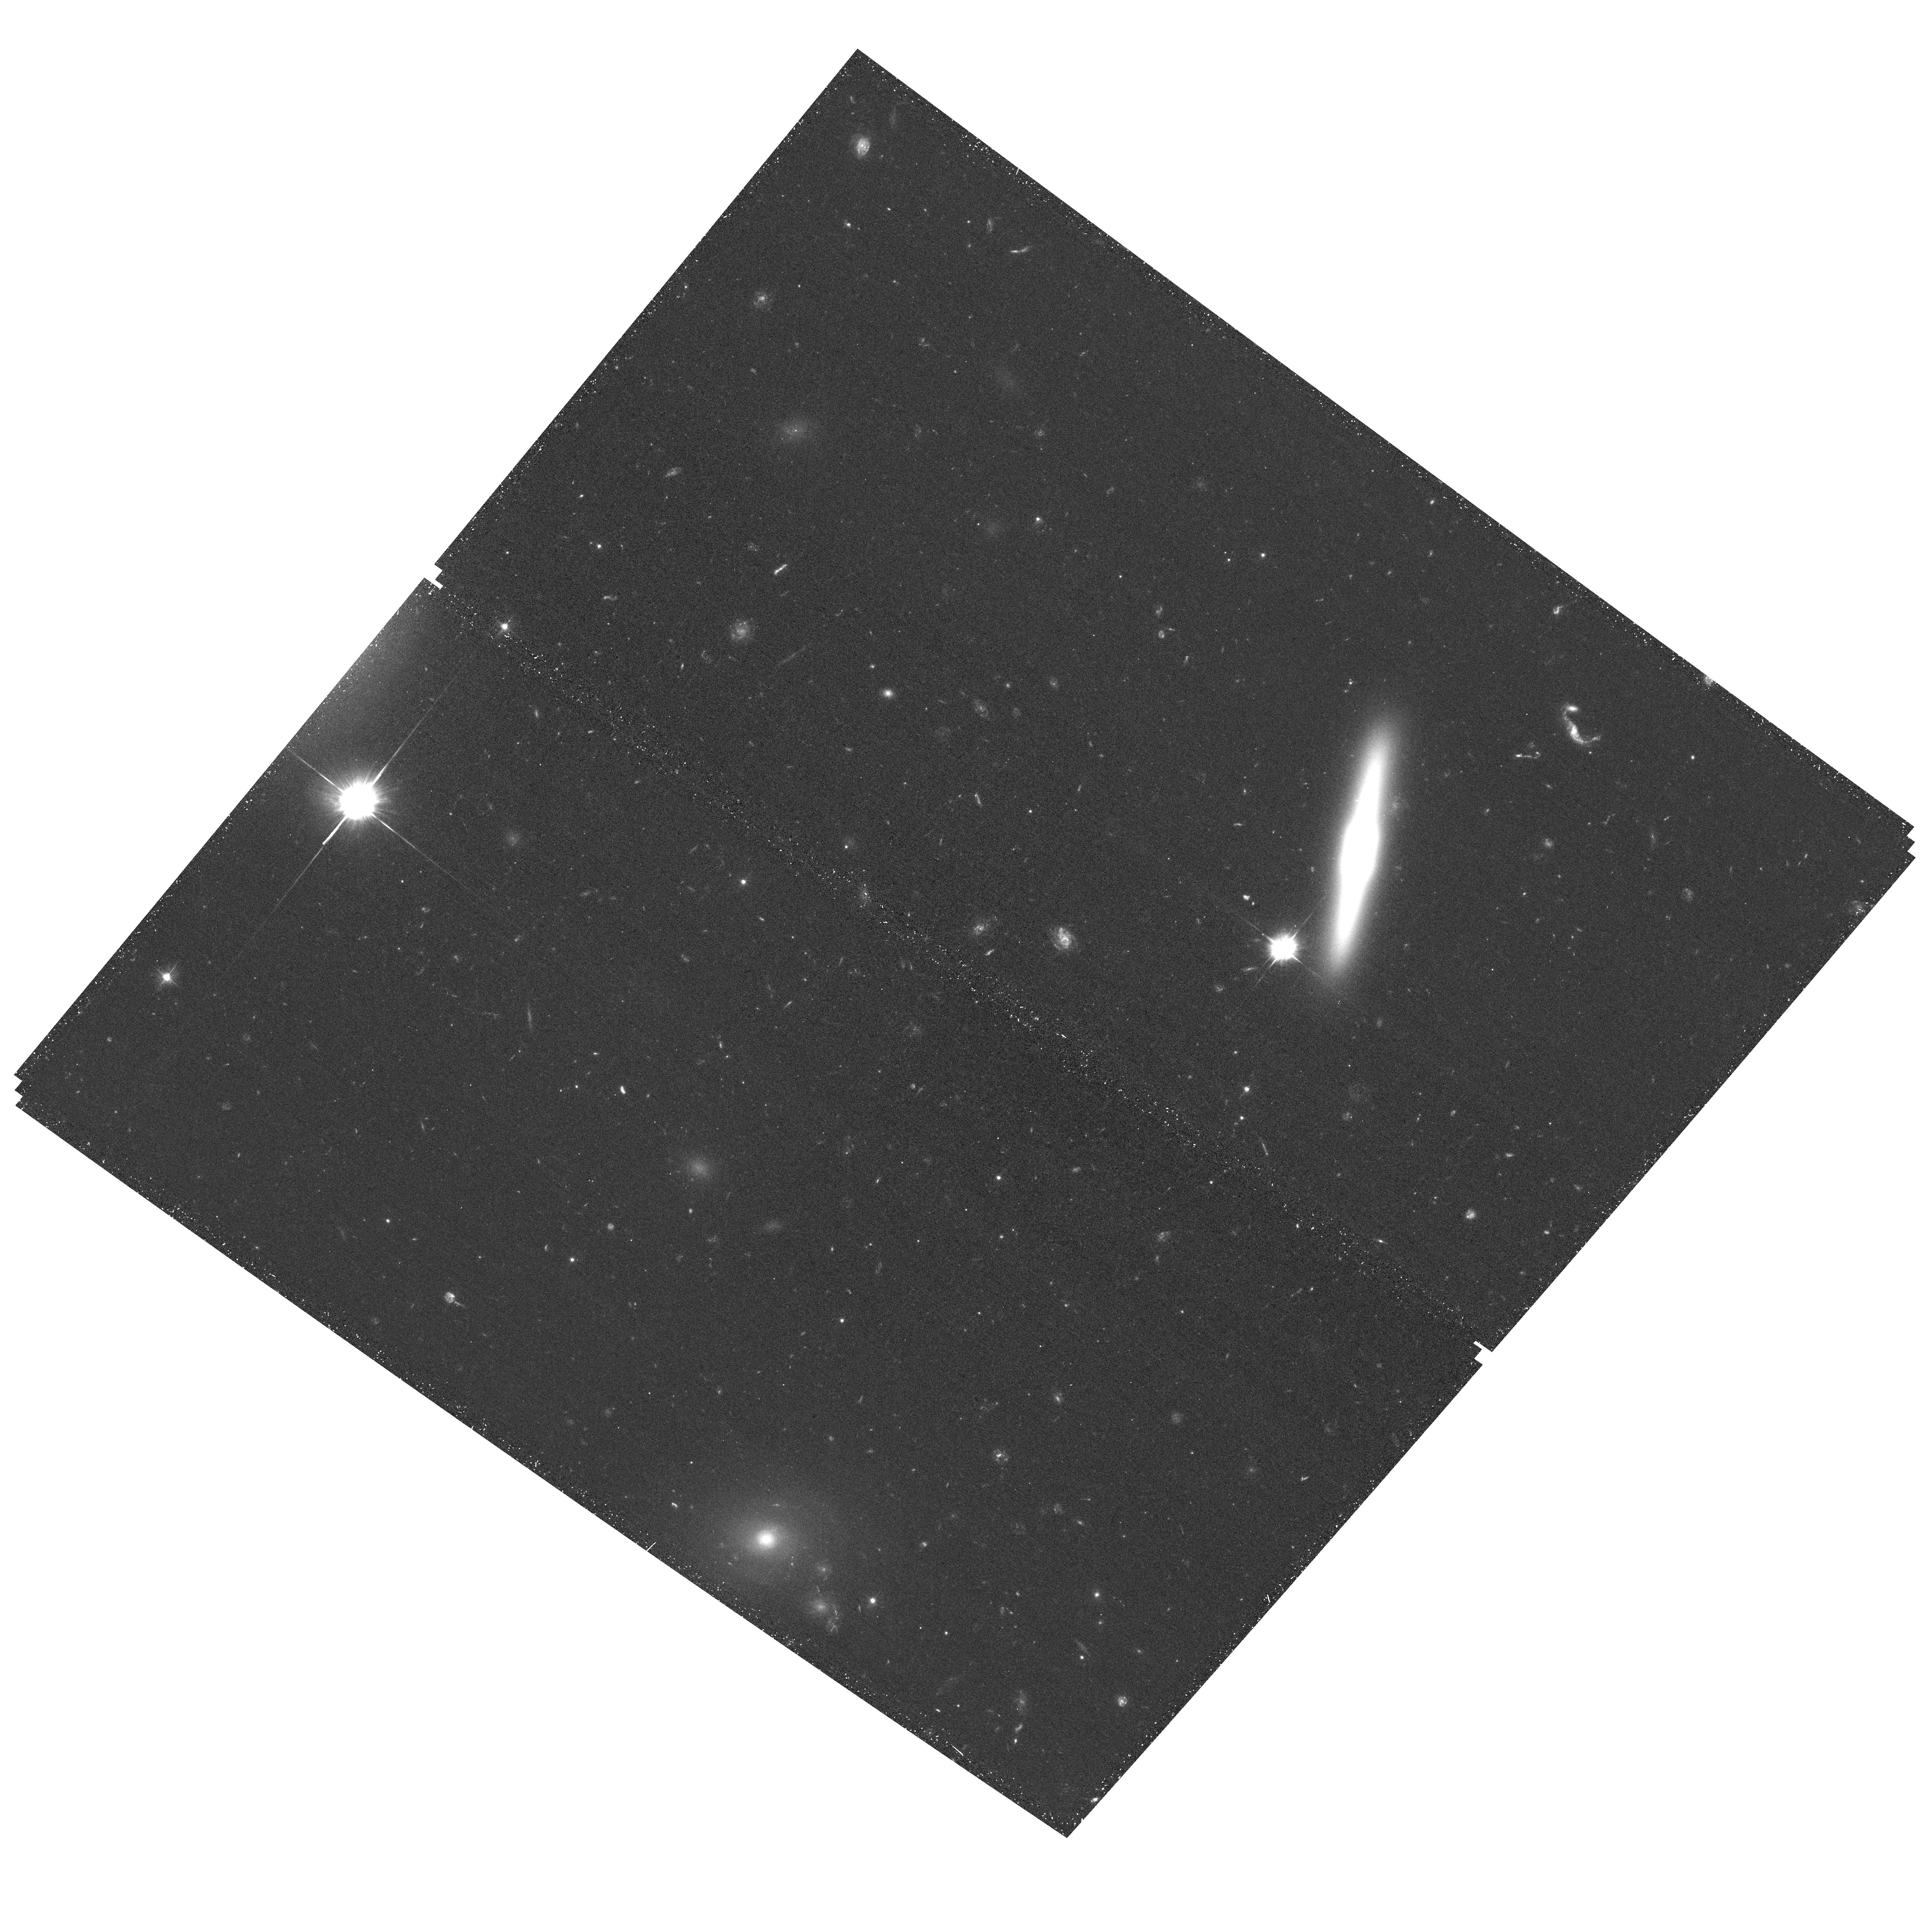
Target: IC-4040
Instrument: ACS/WFC
Filter: F475W
Exposure: 39 min
Observation ID: hst_14361_01_acs_wfc_f475w_jd2201

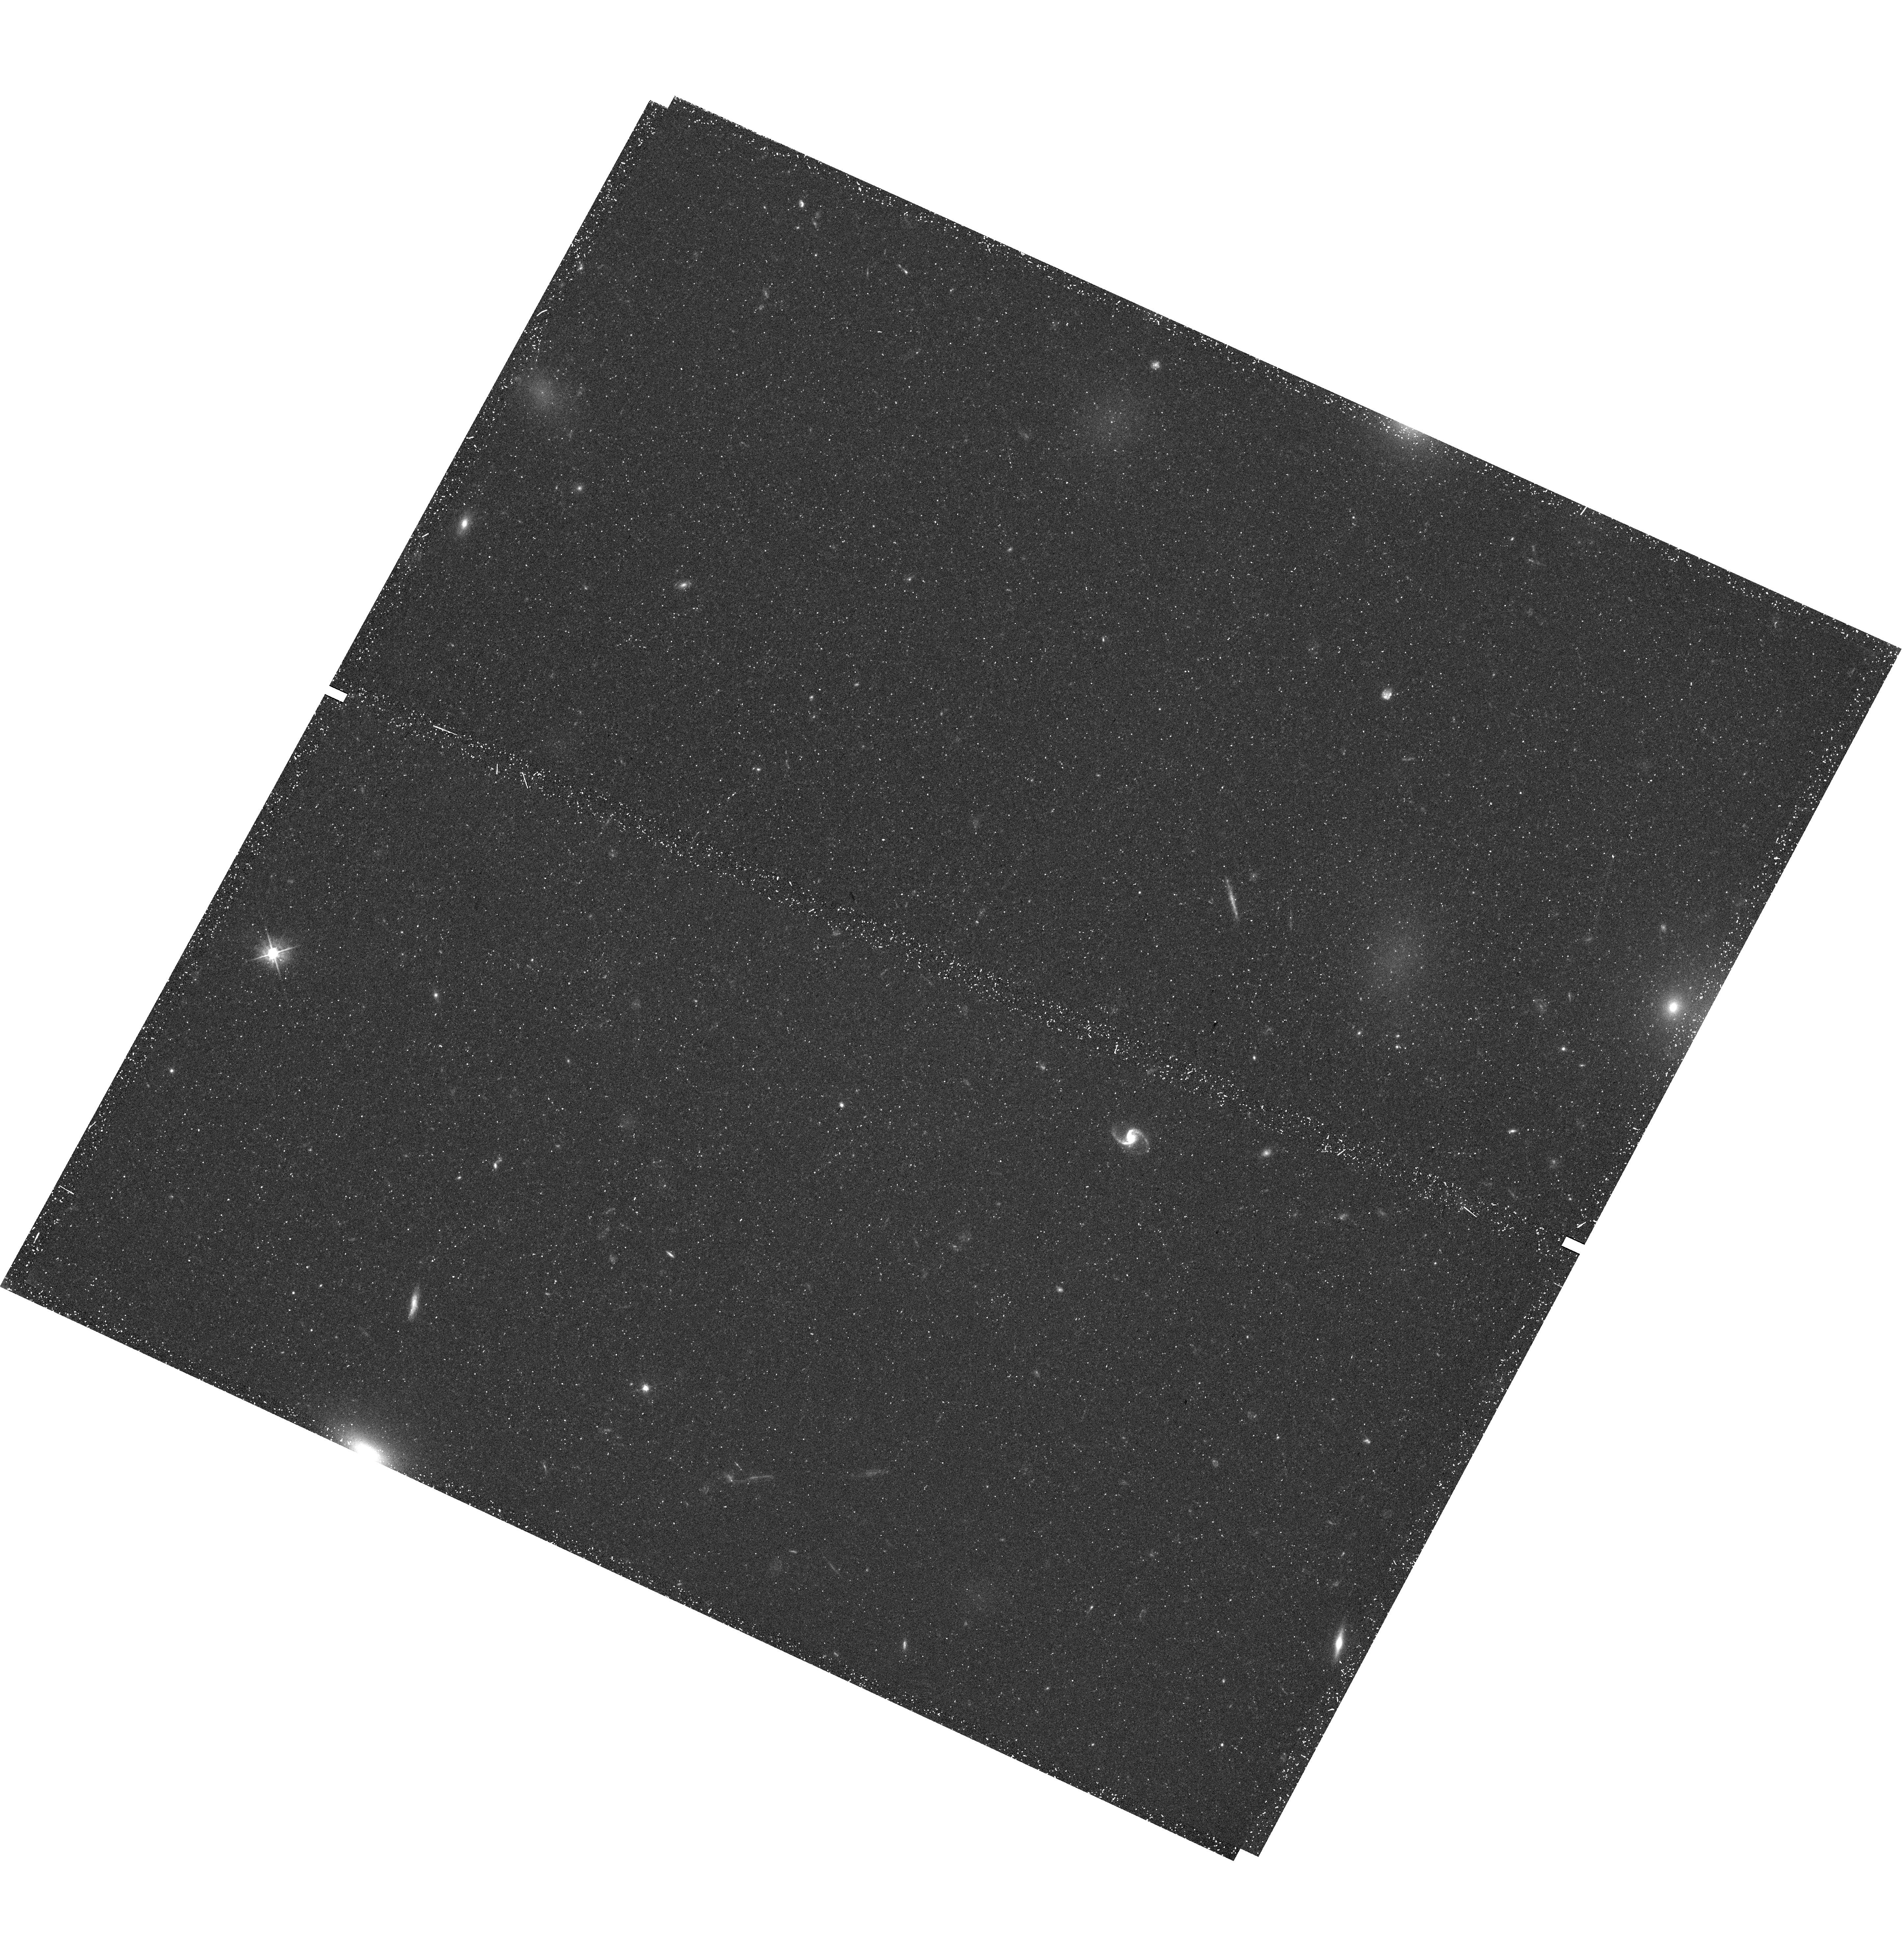
Target: D100
Instrument: WFC3/UVIS
Filter: F475W
Exposure: 44 min
Observation ID: hst_14361_02_wfc3_uvis_f475w_id2202

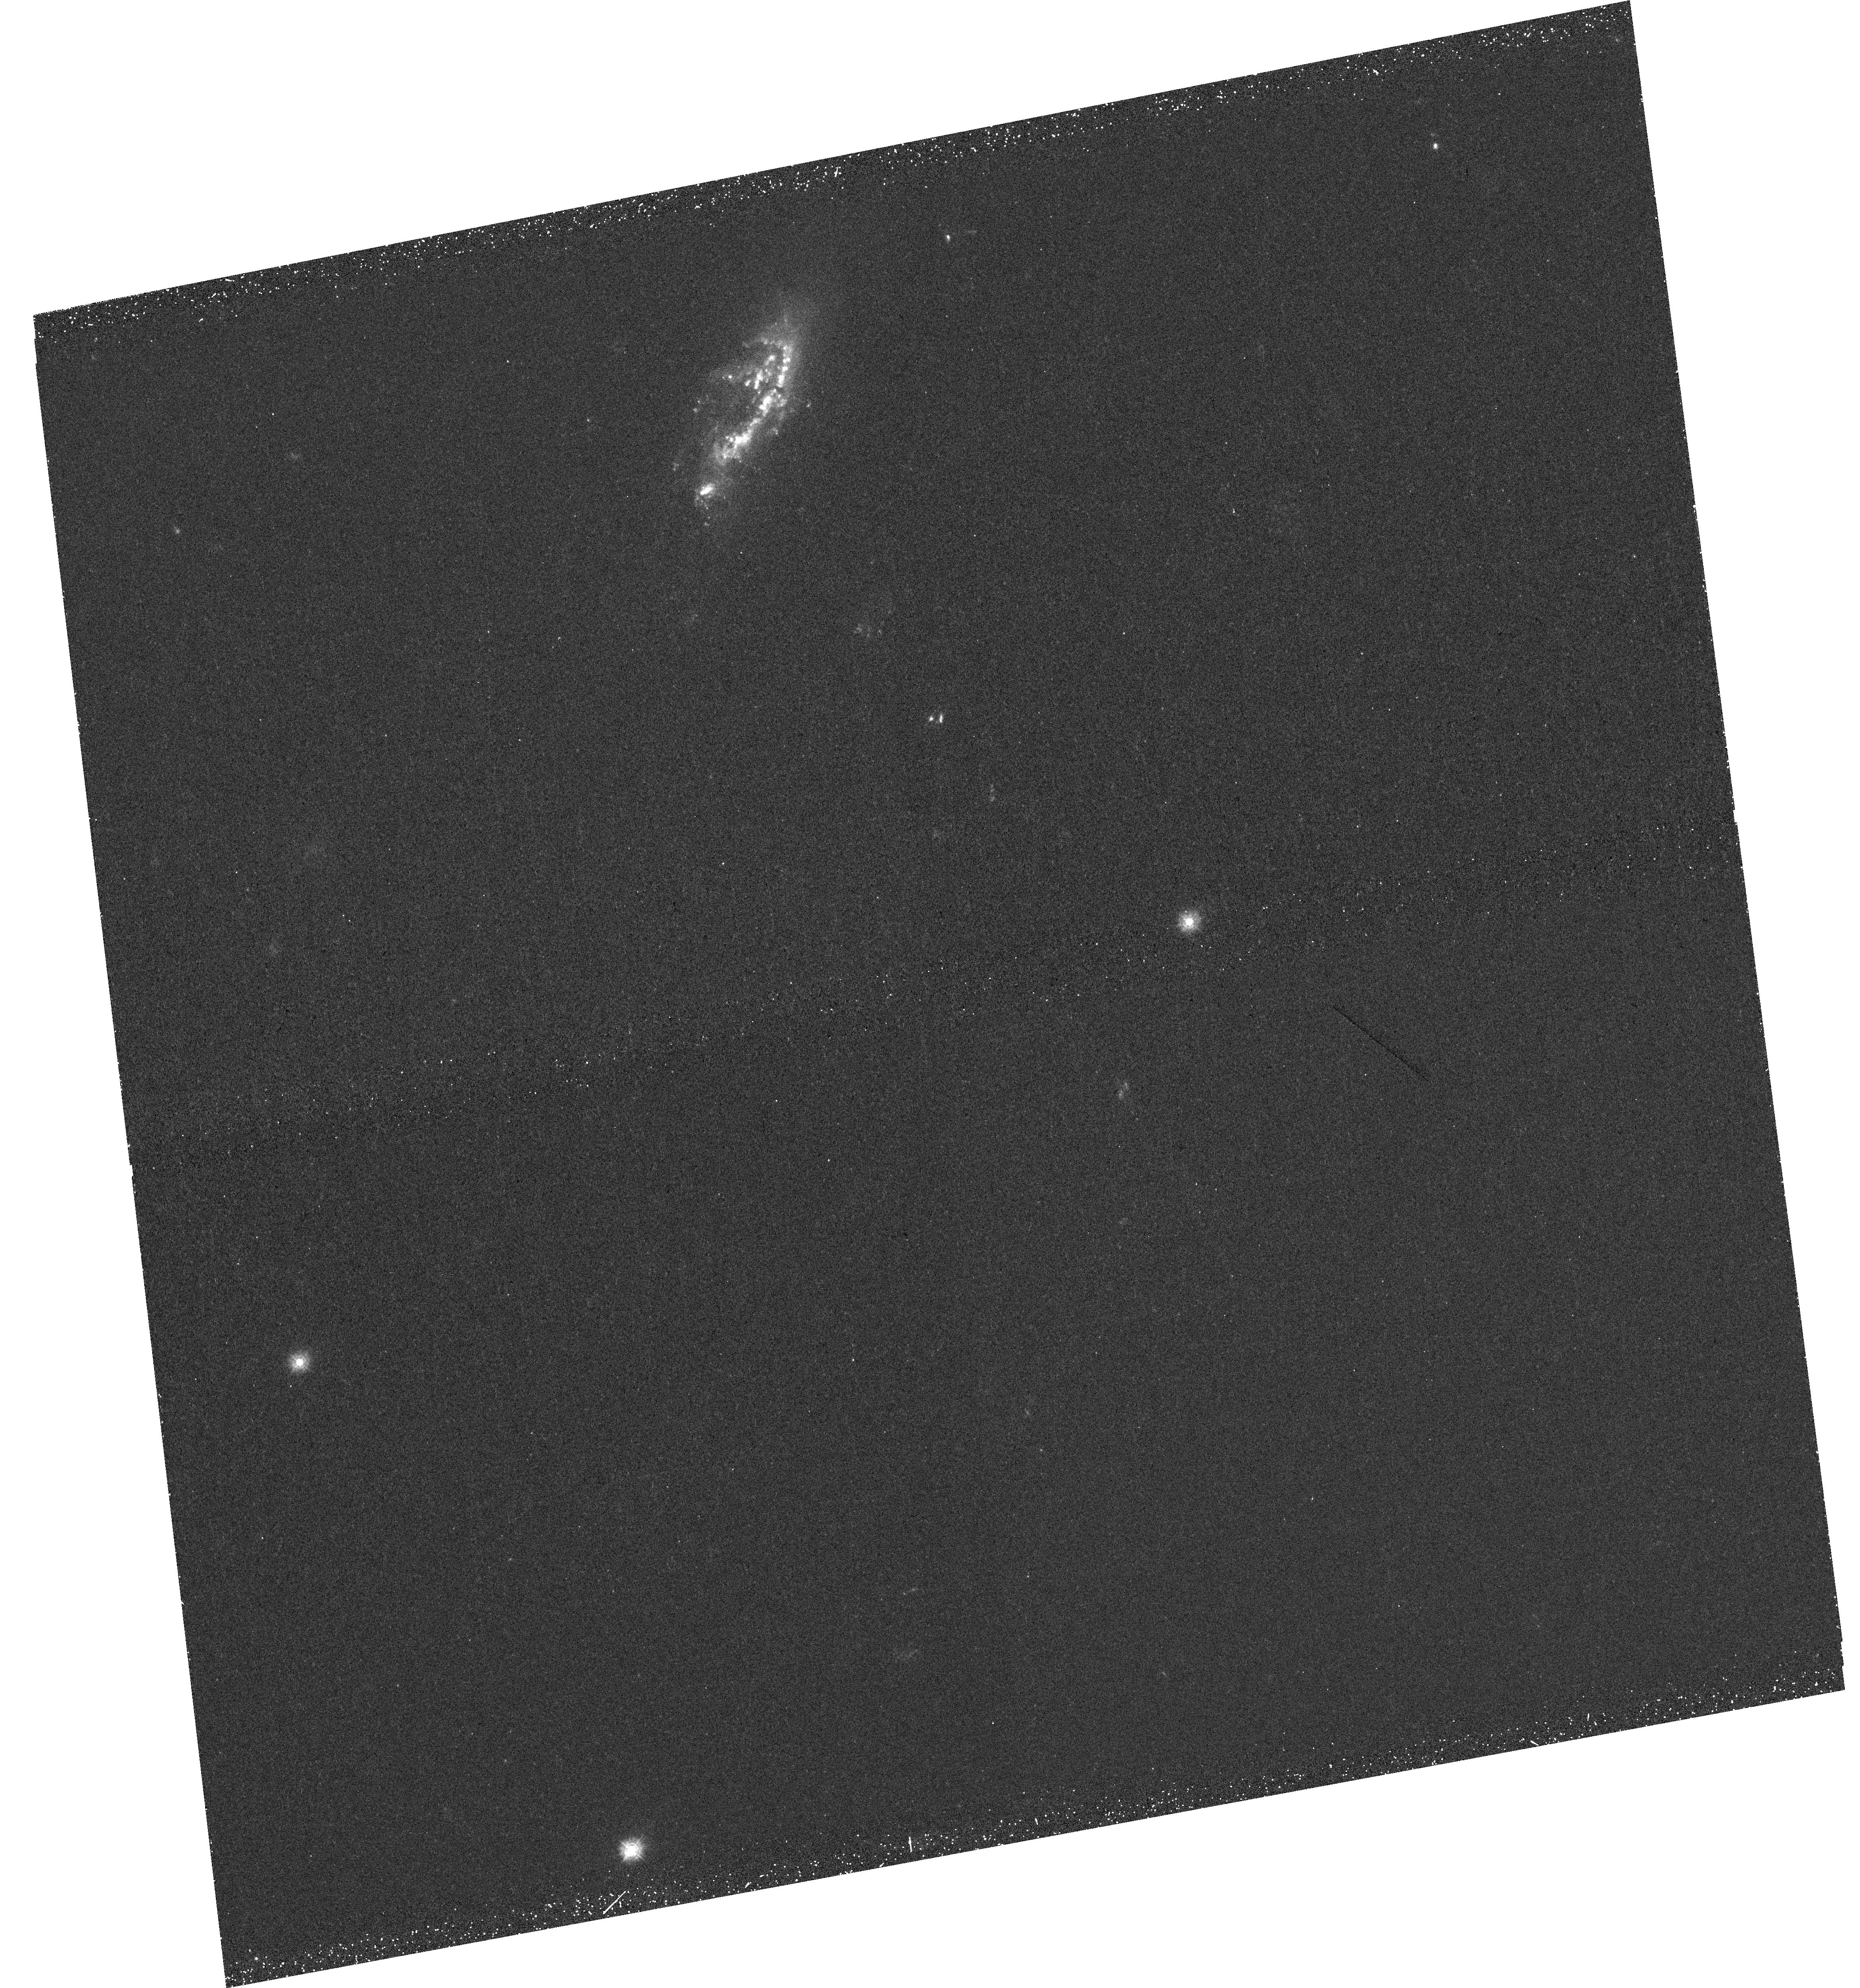
Target: IC-4040
Instrument: WFC3/UVIS
Filter: F275W
Exposure: 43 min
Observation ID: hst_14361_01_wfc3_uvis_f275w_id2201

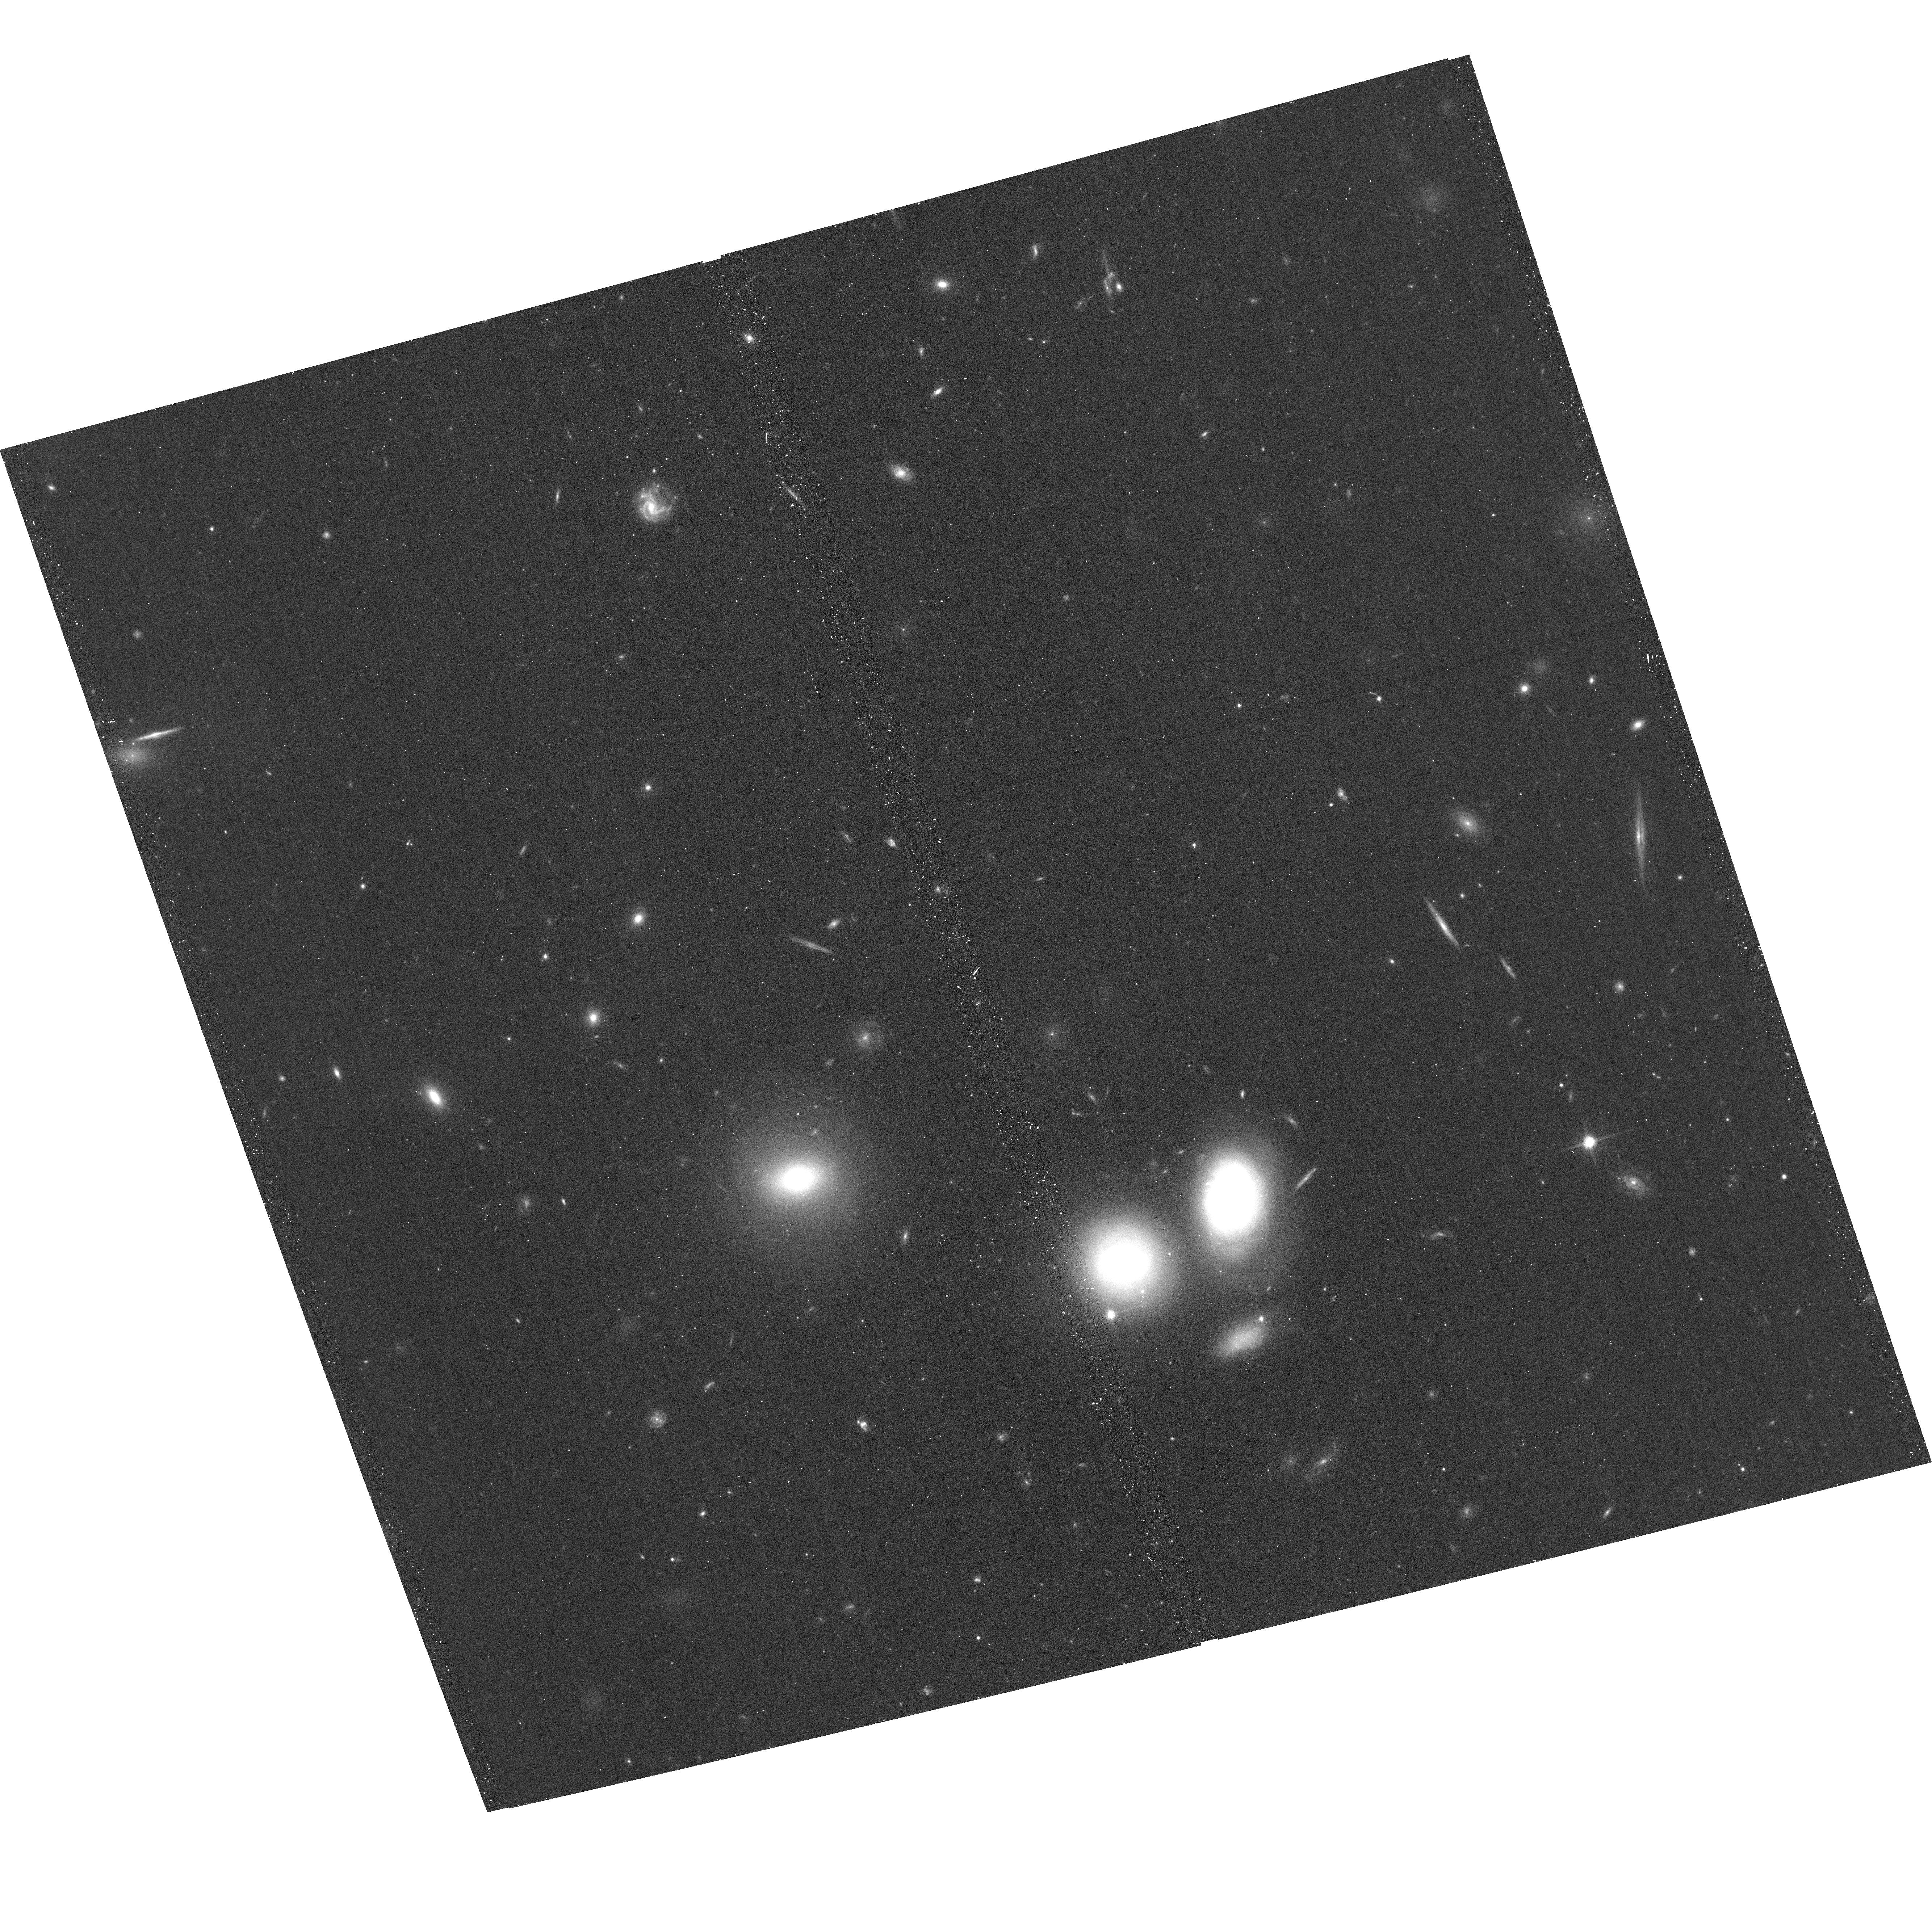
Target: D100
Instrument: ACS/WFC
Filter: F814W
Exposure: 11 min
Observation ID: hst_14361_02_acs_wfc_f814w_jd2202

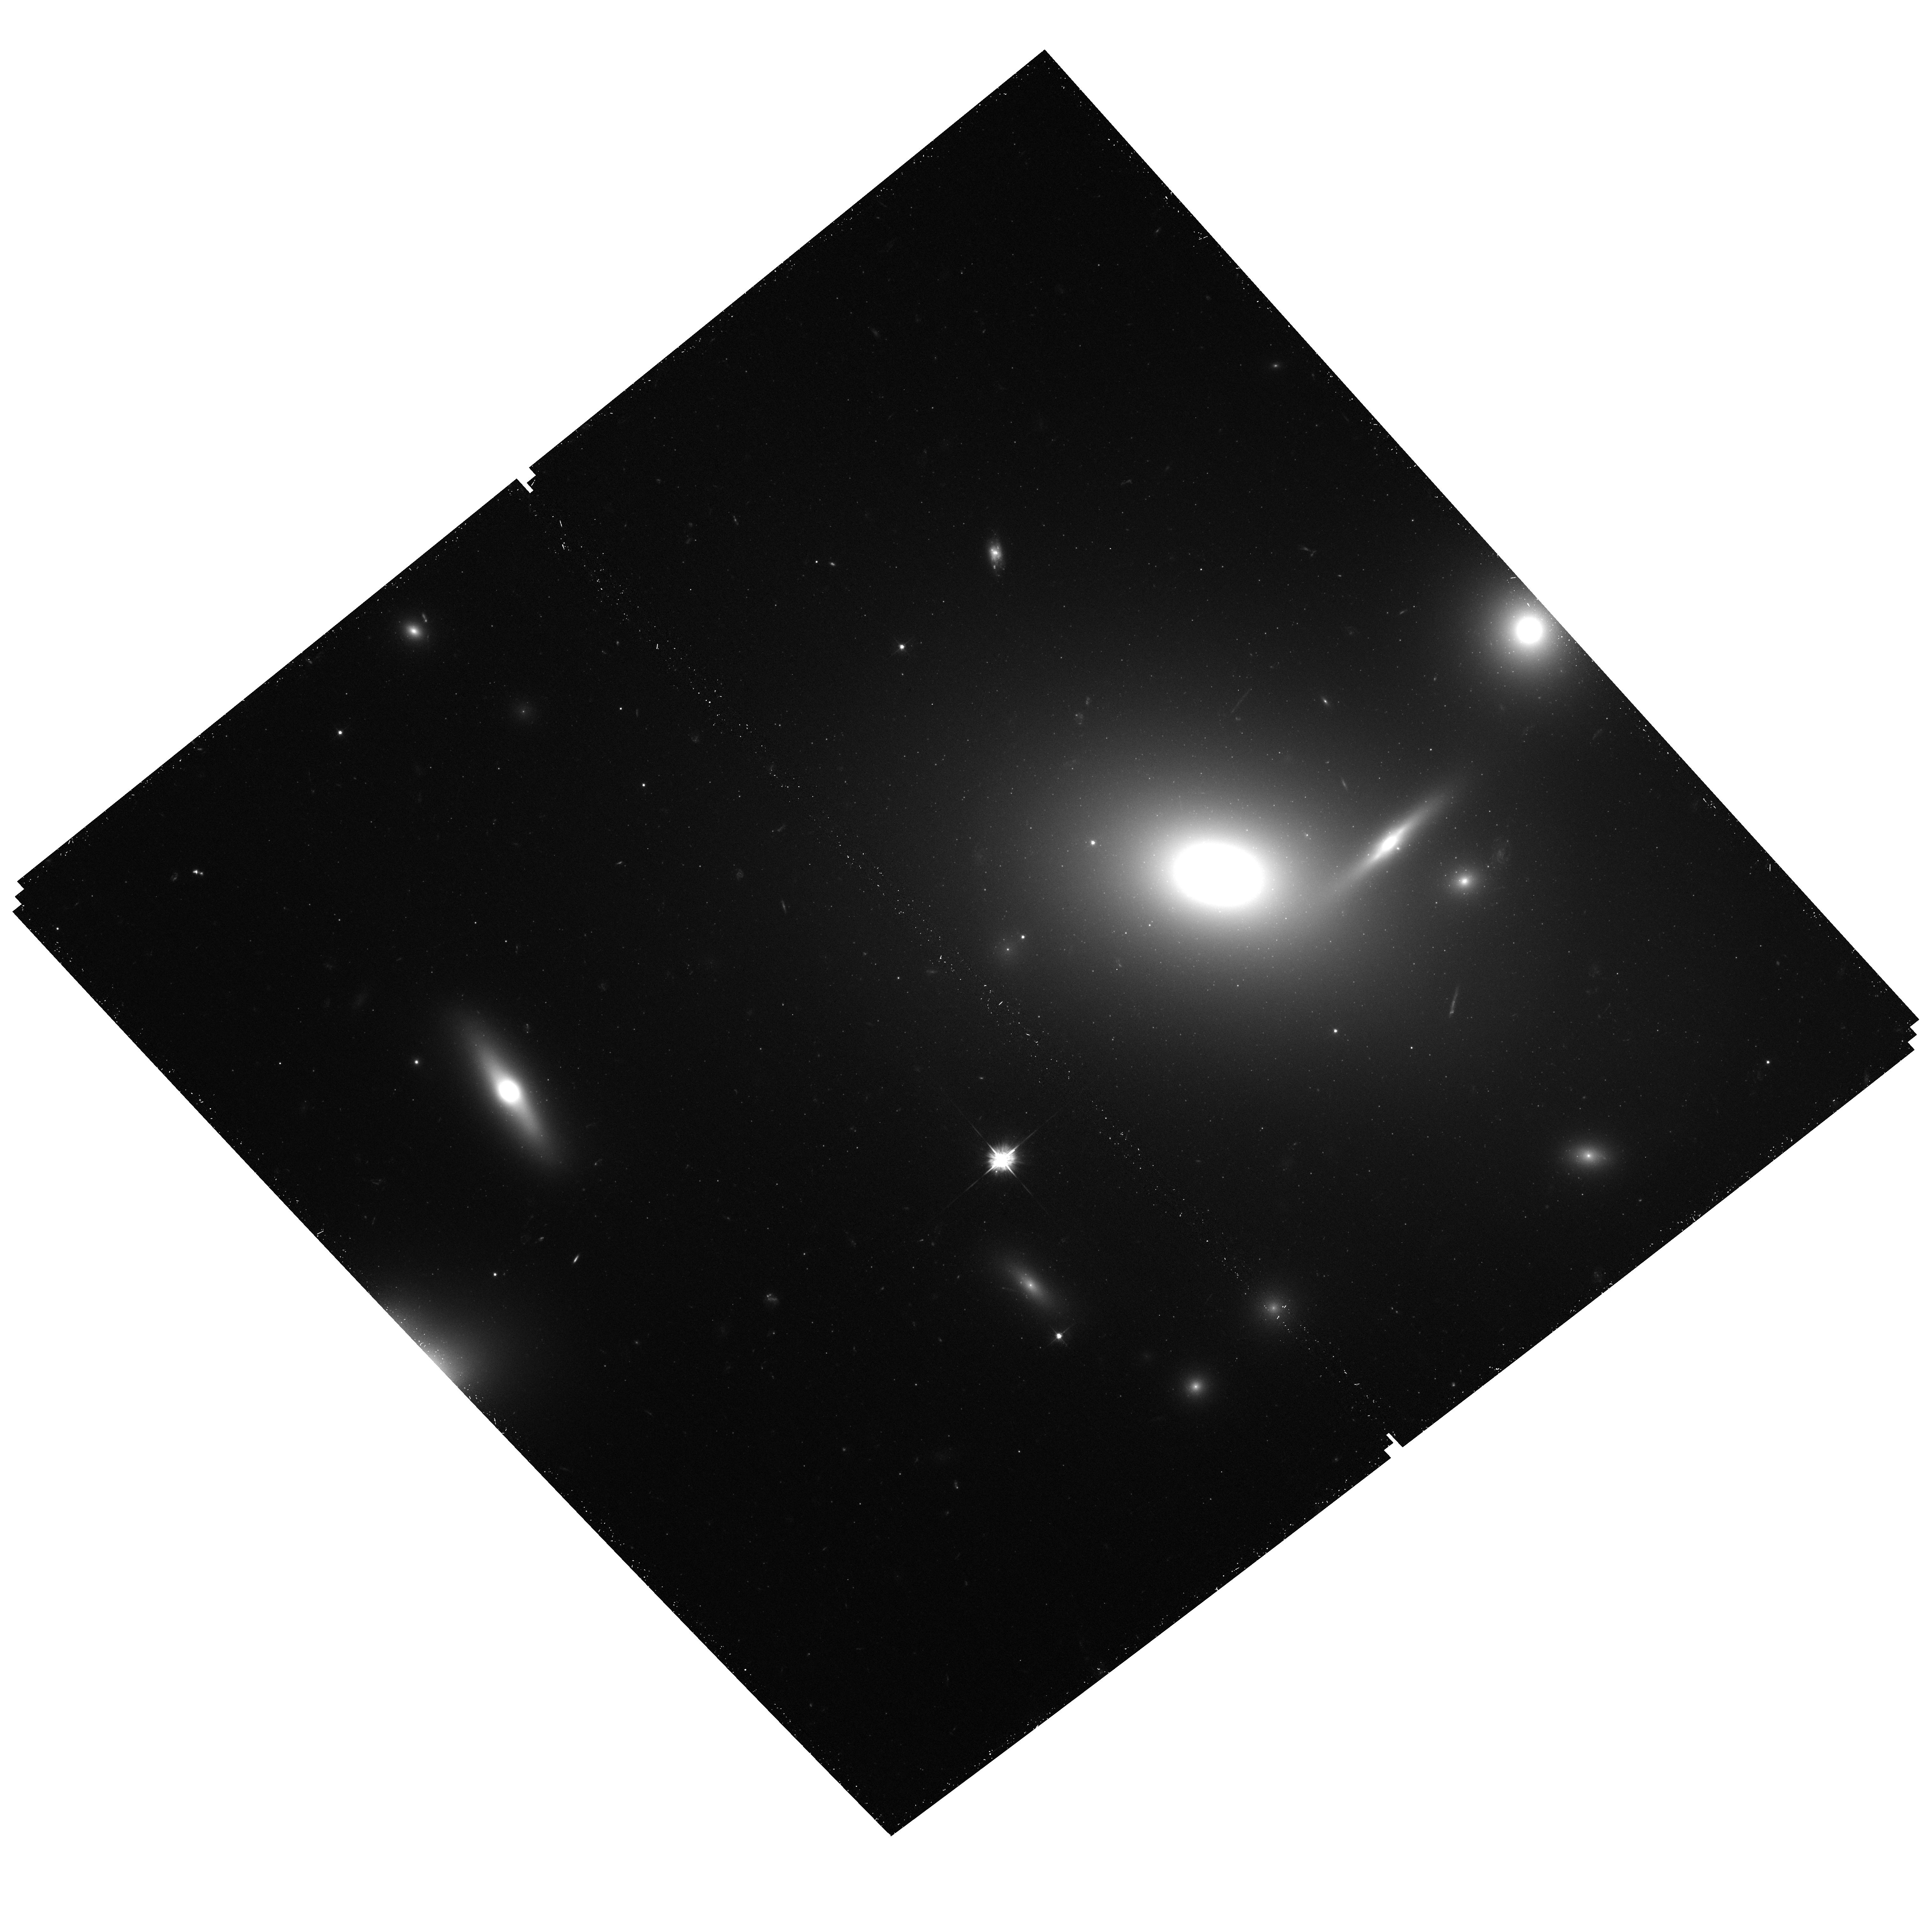
Target: D100
Instrument: ACS/WFC
Filter: F475W
Exposure: 39 min
Observation ID: hst_14361_03_acs_wfc_f475w_jd2203

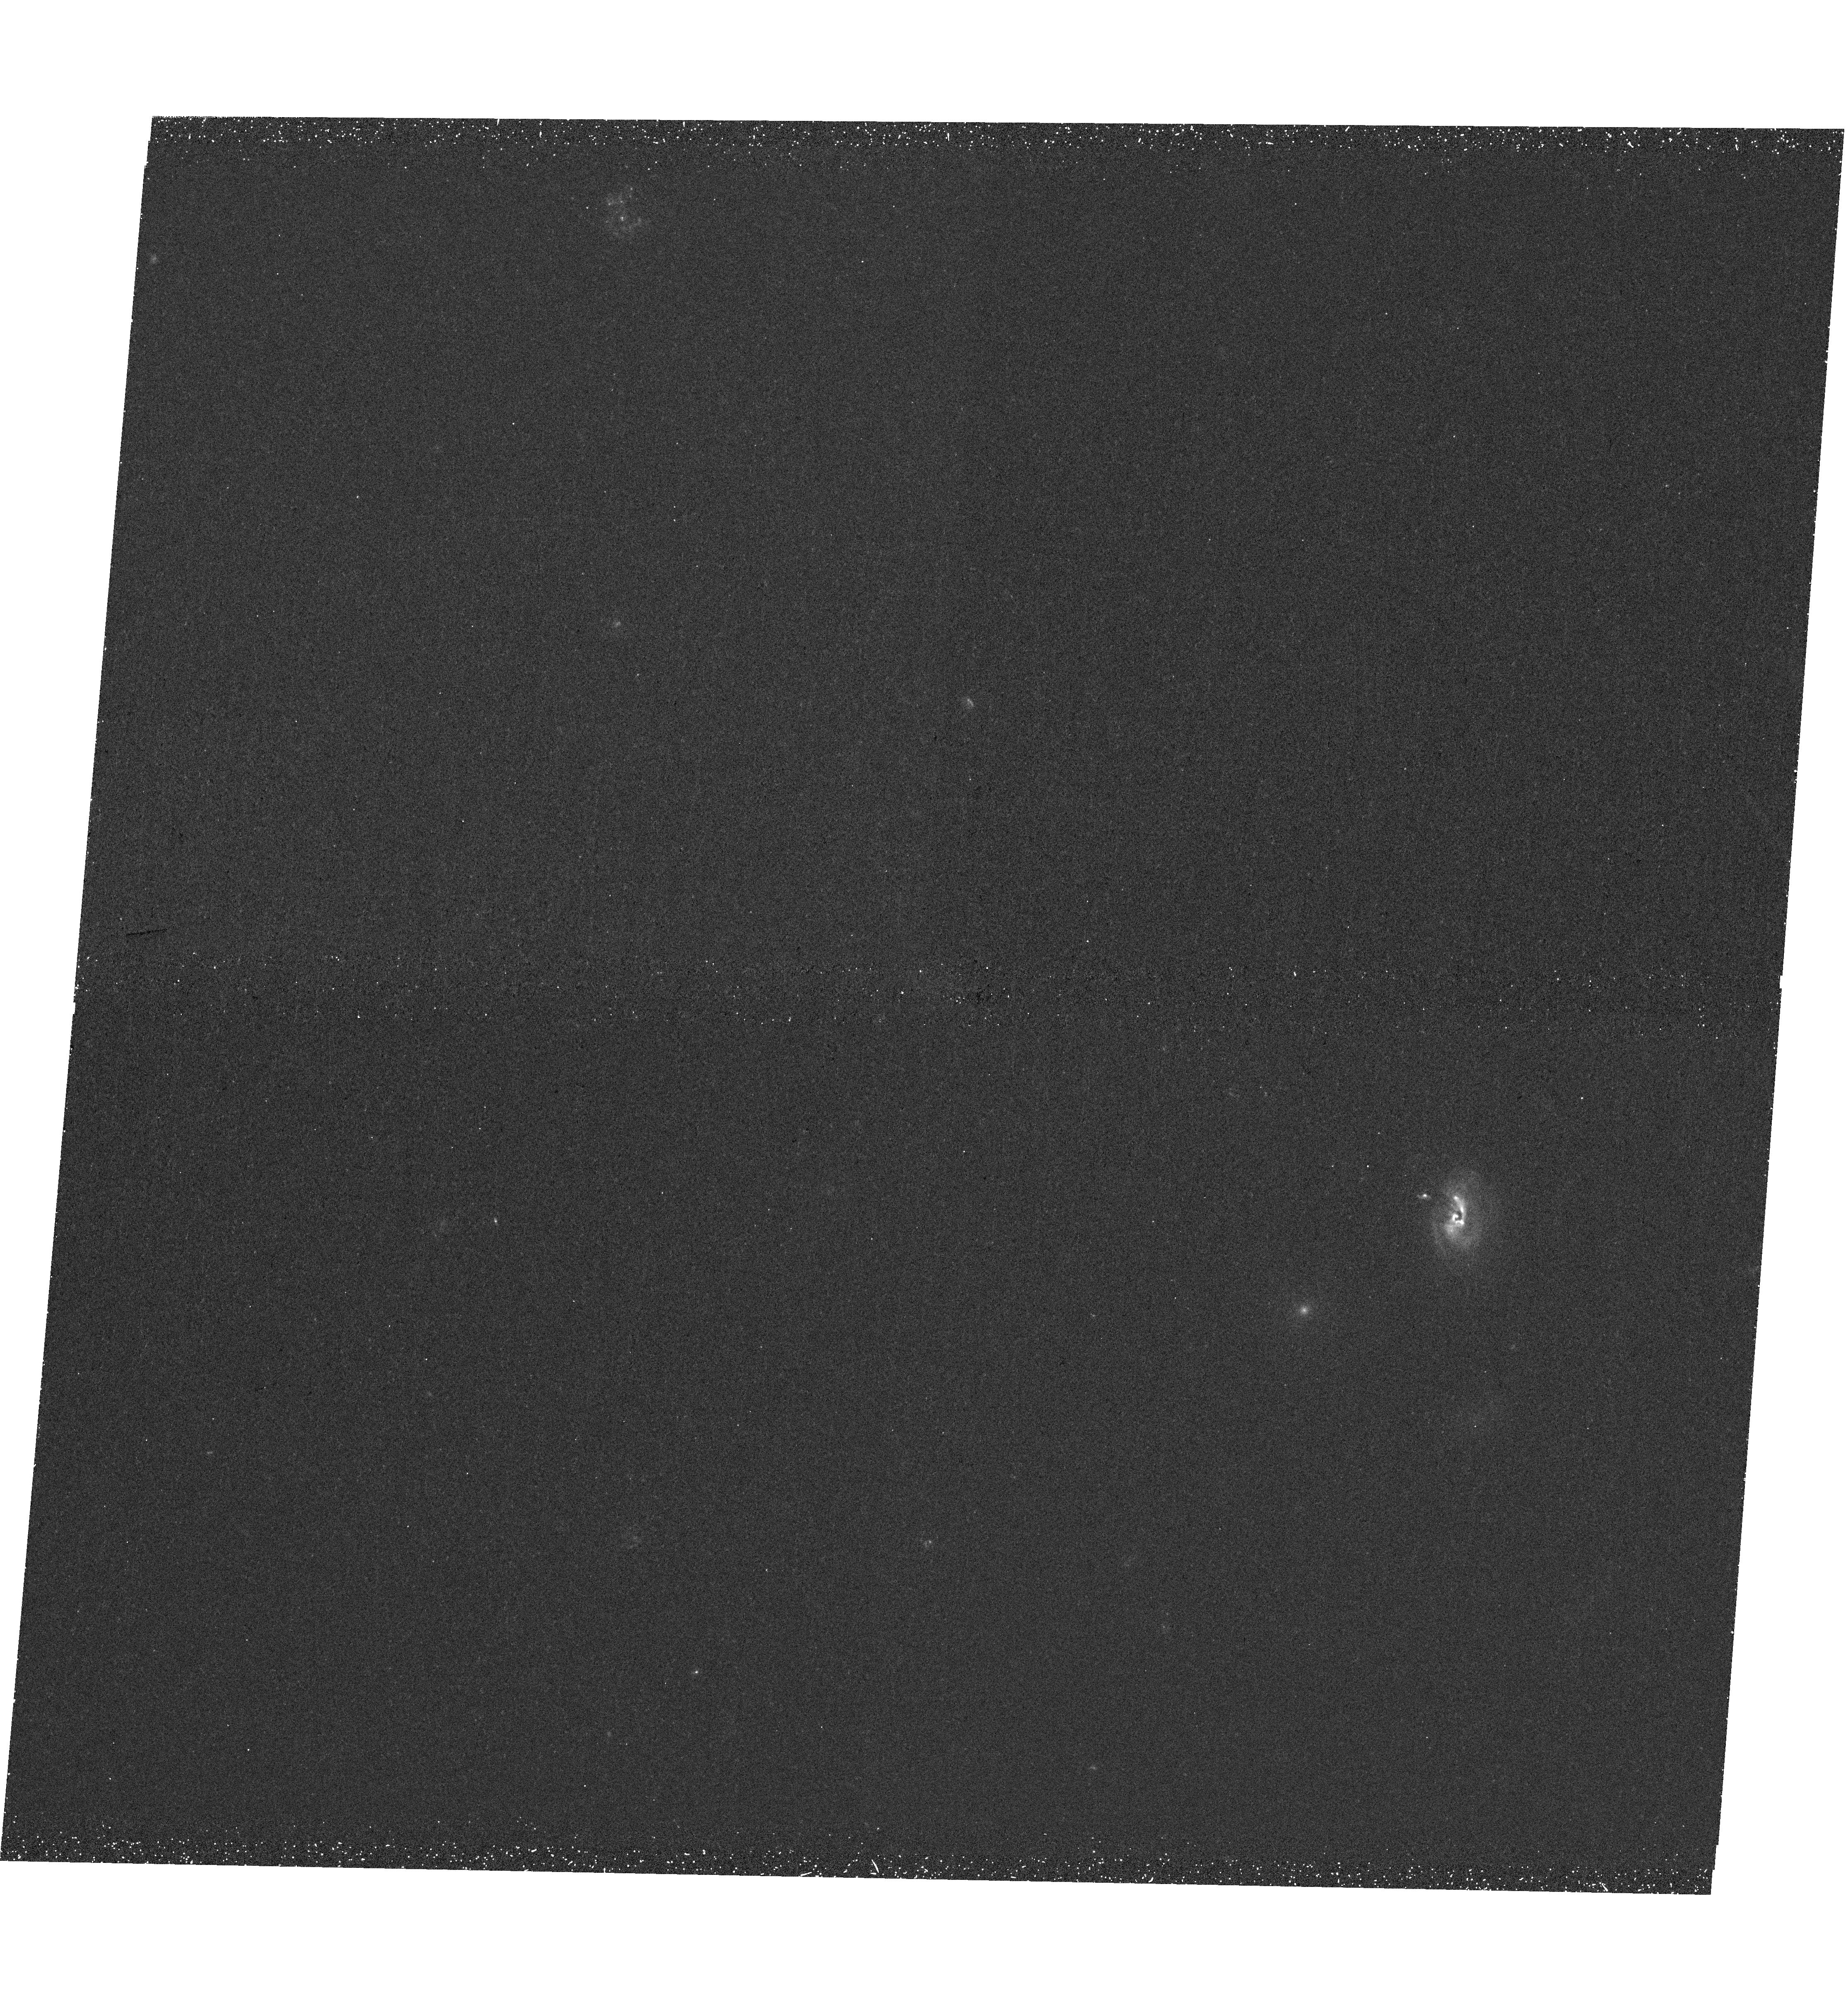
Target: D100
Instrument: WFC3/UVIS
Filter: F275W
Exposure: 43 min
Observation ID: hst_14361_03_wfc3_uvis_f275w_id2203

Tales of tails: the Coma episodes (PI: Sun, Ming)

The ICM has long been proposed to play a vital role in galaxy evolution in clusters, through stripping of the cold gas. Studies of tails behind cluster late-type galaxies have shed light on the energy transfer in the multi-phase gas, demonstrated by the discoveries of tails in X-rays and other bands, and the associated star formation. Many questions remain unanswered, e.g., the nature of double tails, the energy transfer of multi-phase gas and the key factors of intracluster star formation. We propose ACIS-S observations on a sample of Coma galaxies with known tails in X-rays or Halpha. Joint HST and JVLA data for some galaxies are also requested. This project is developed on our previous successful programs and the combined data will allow us to better address some outstanding questions.